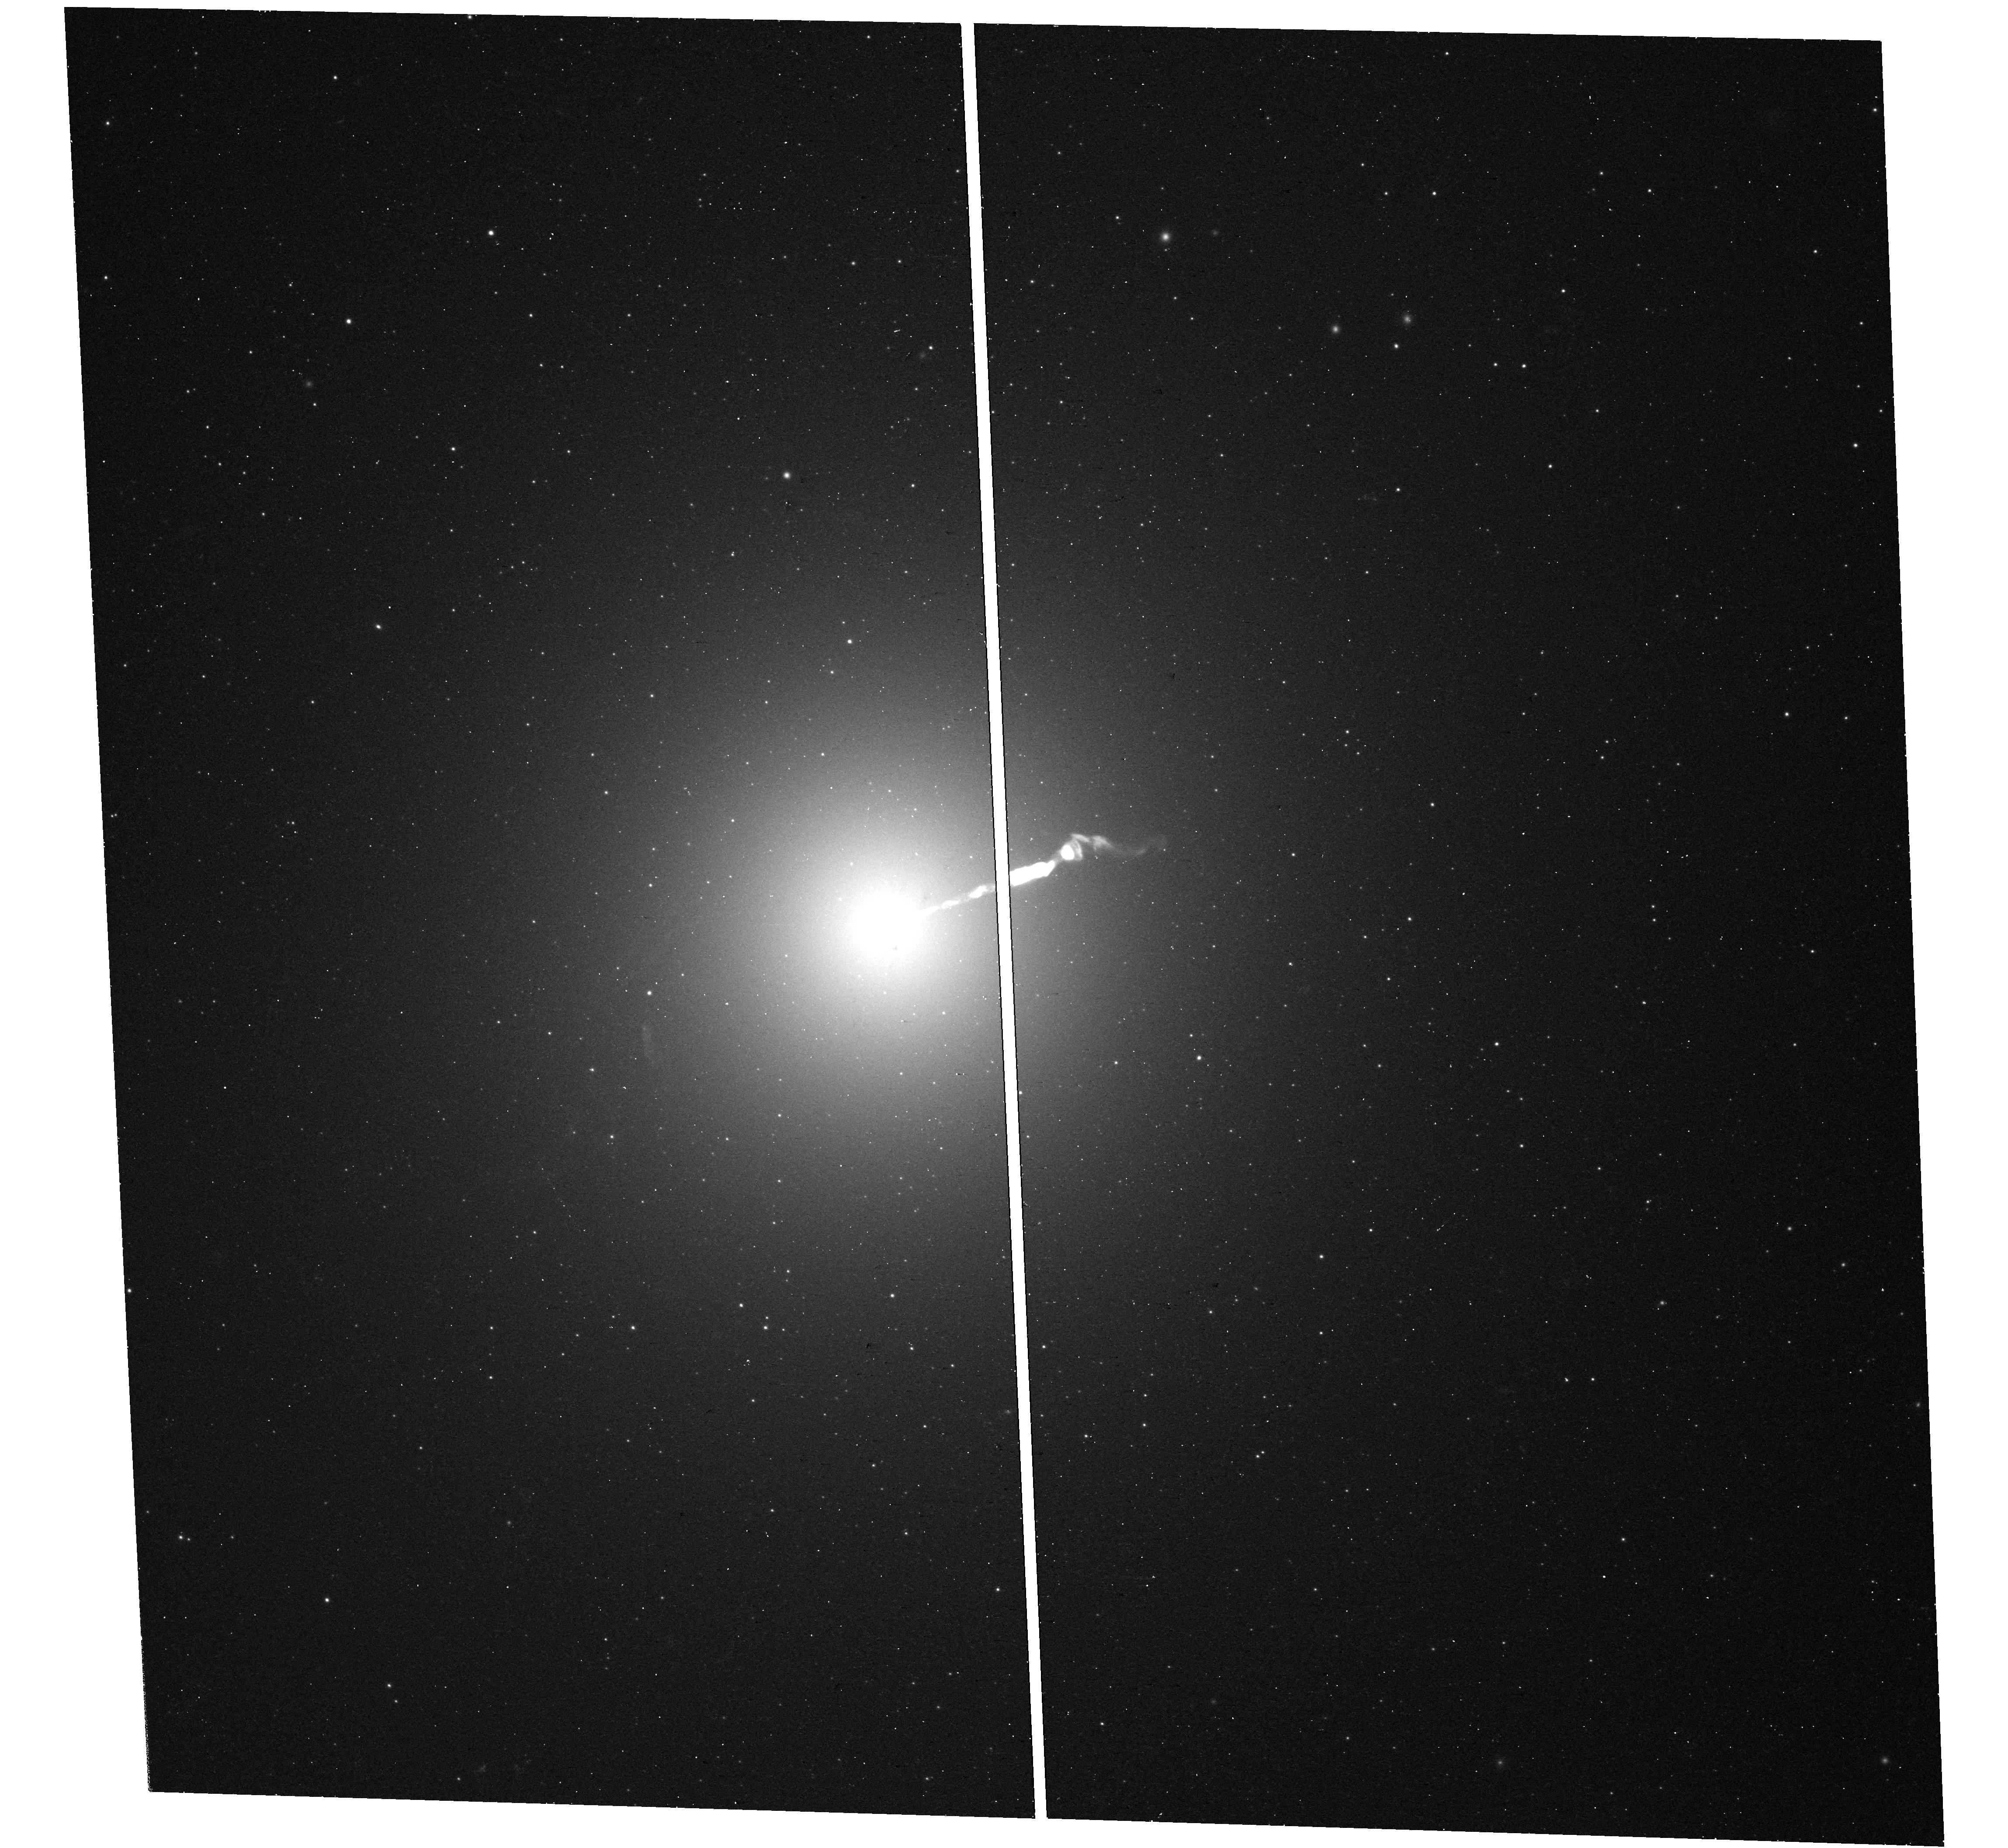
Target: M-87
Instrument: WFC3/UVIS
Filter: F390W
Exposure: 16 min
Observation ID: hst_16894_01_wfc3_uvis_f390w_iet401

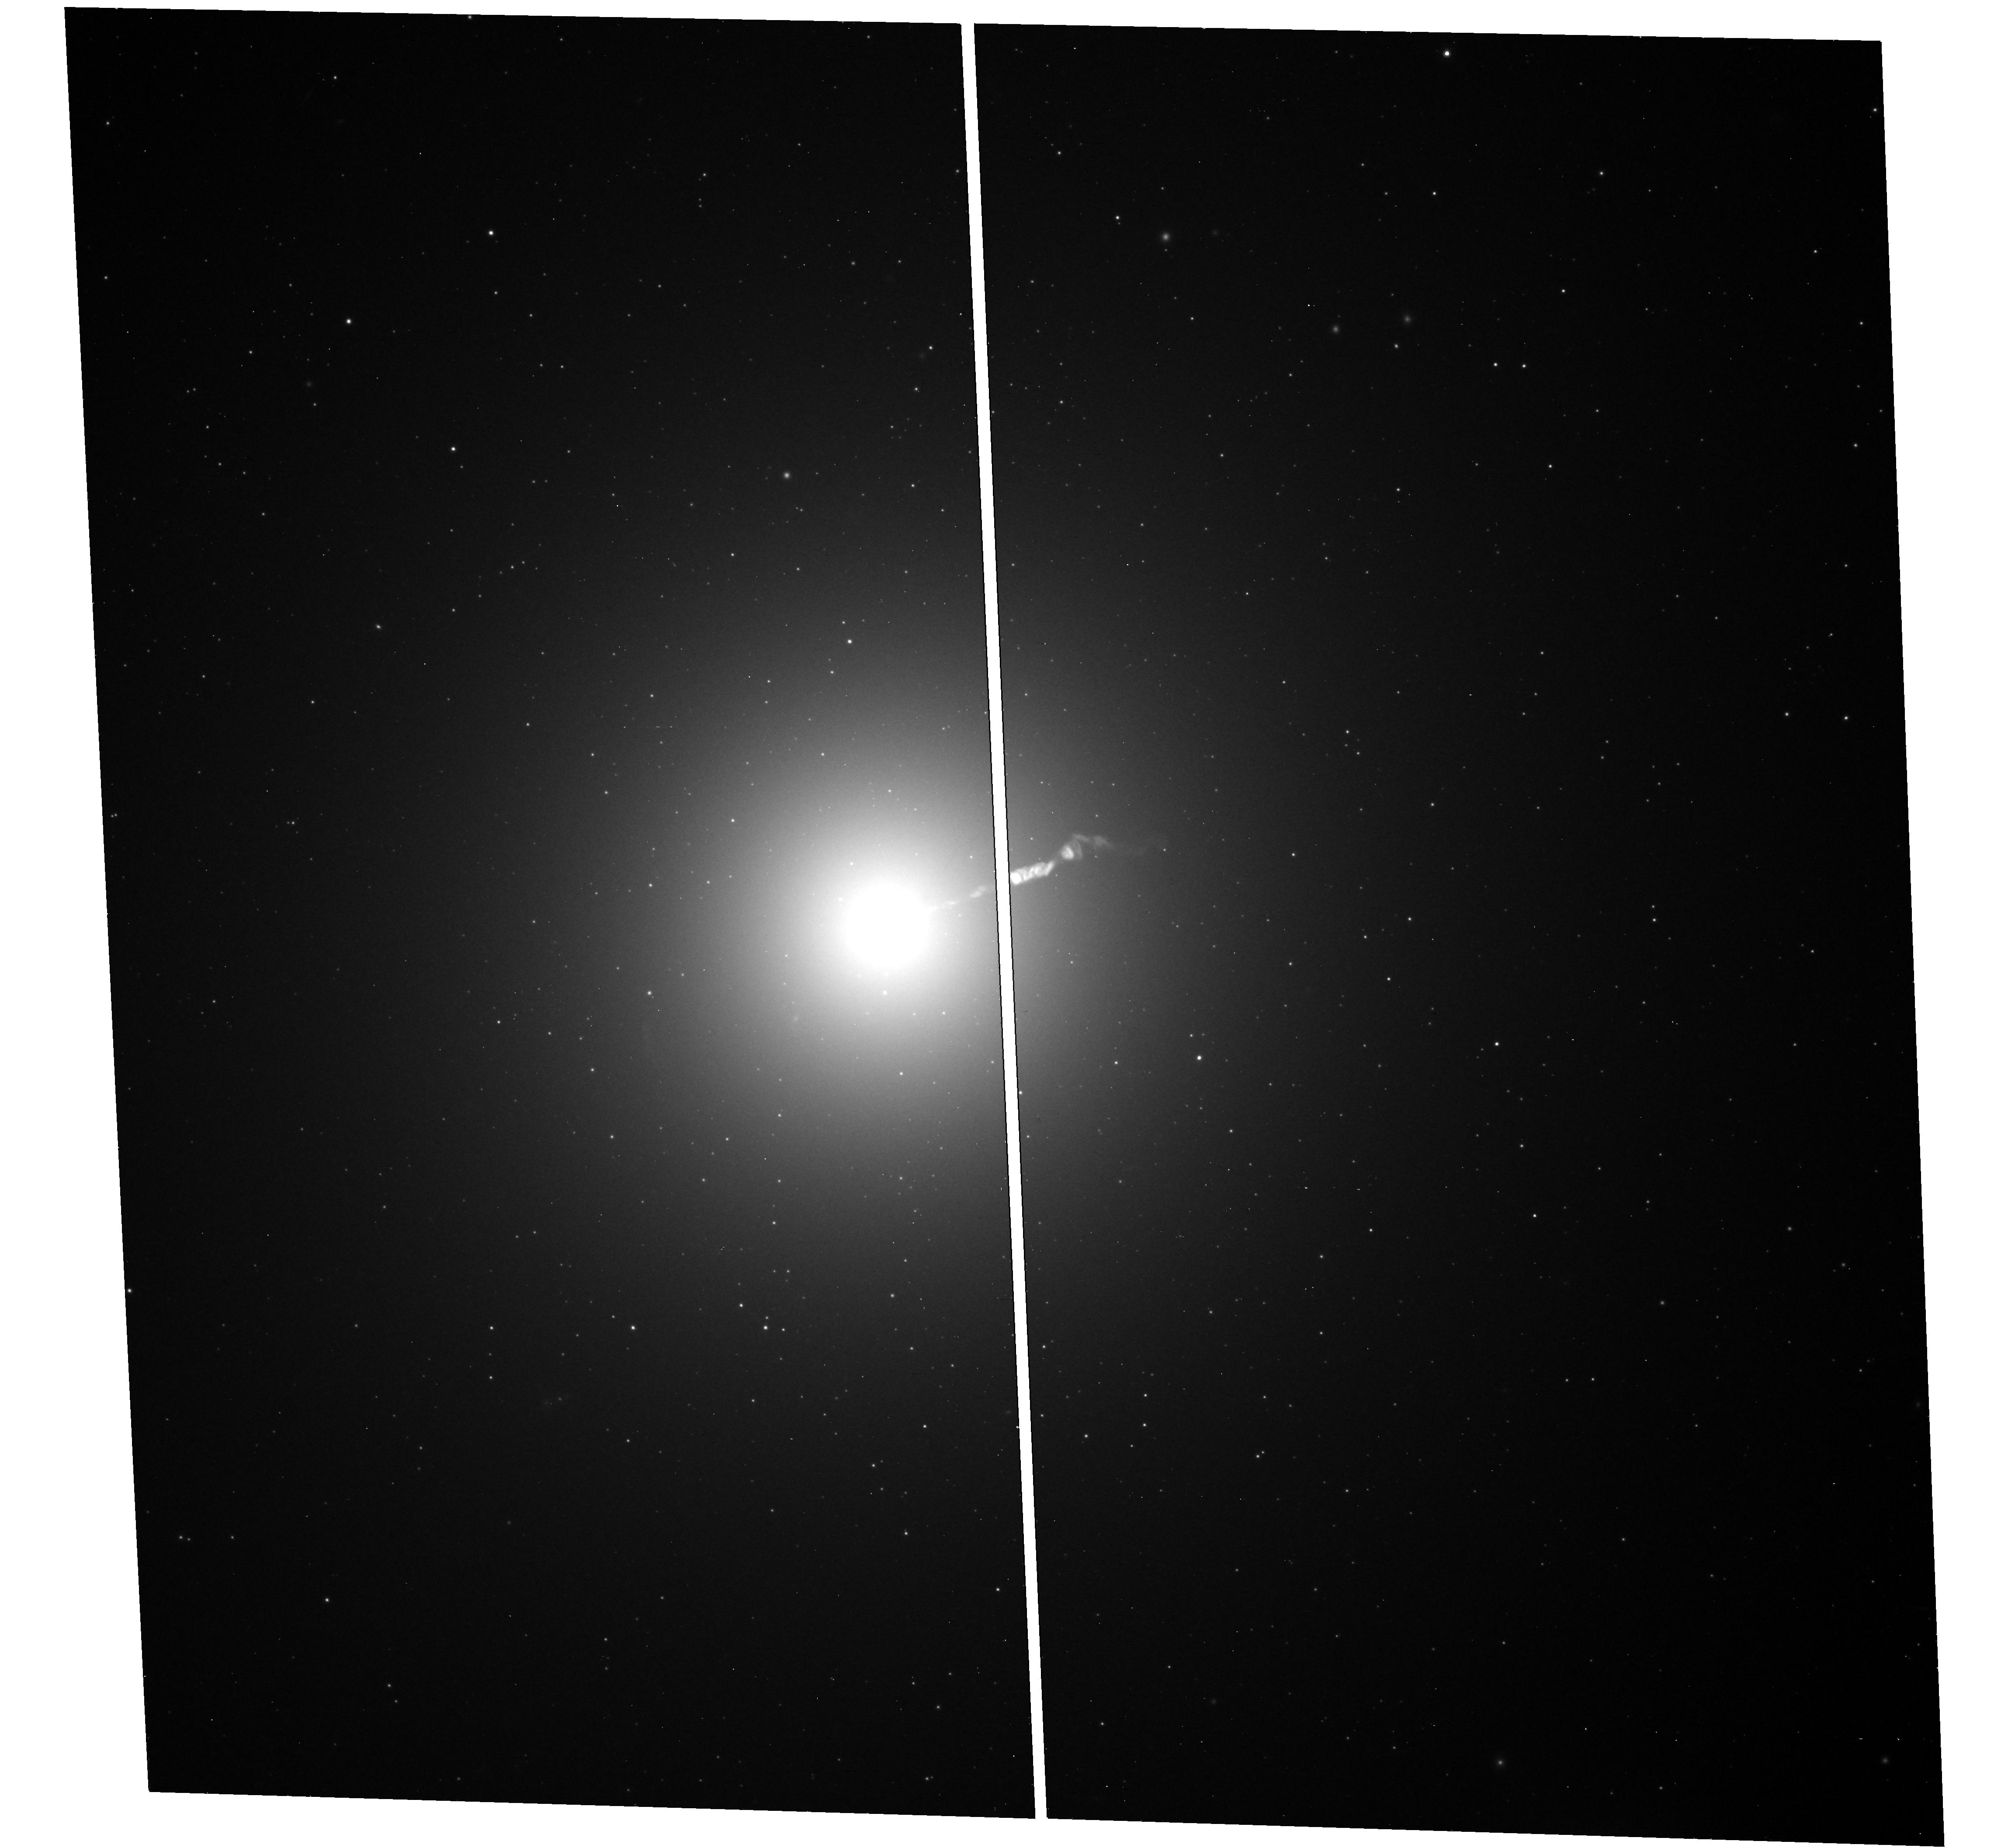
Target: M-87
Instrument: WFC3/UVIS
Filter: F814W
Exposure: 12 min
Observation ID: hst_16894_01_wfc3_uvis_f814w_iet401

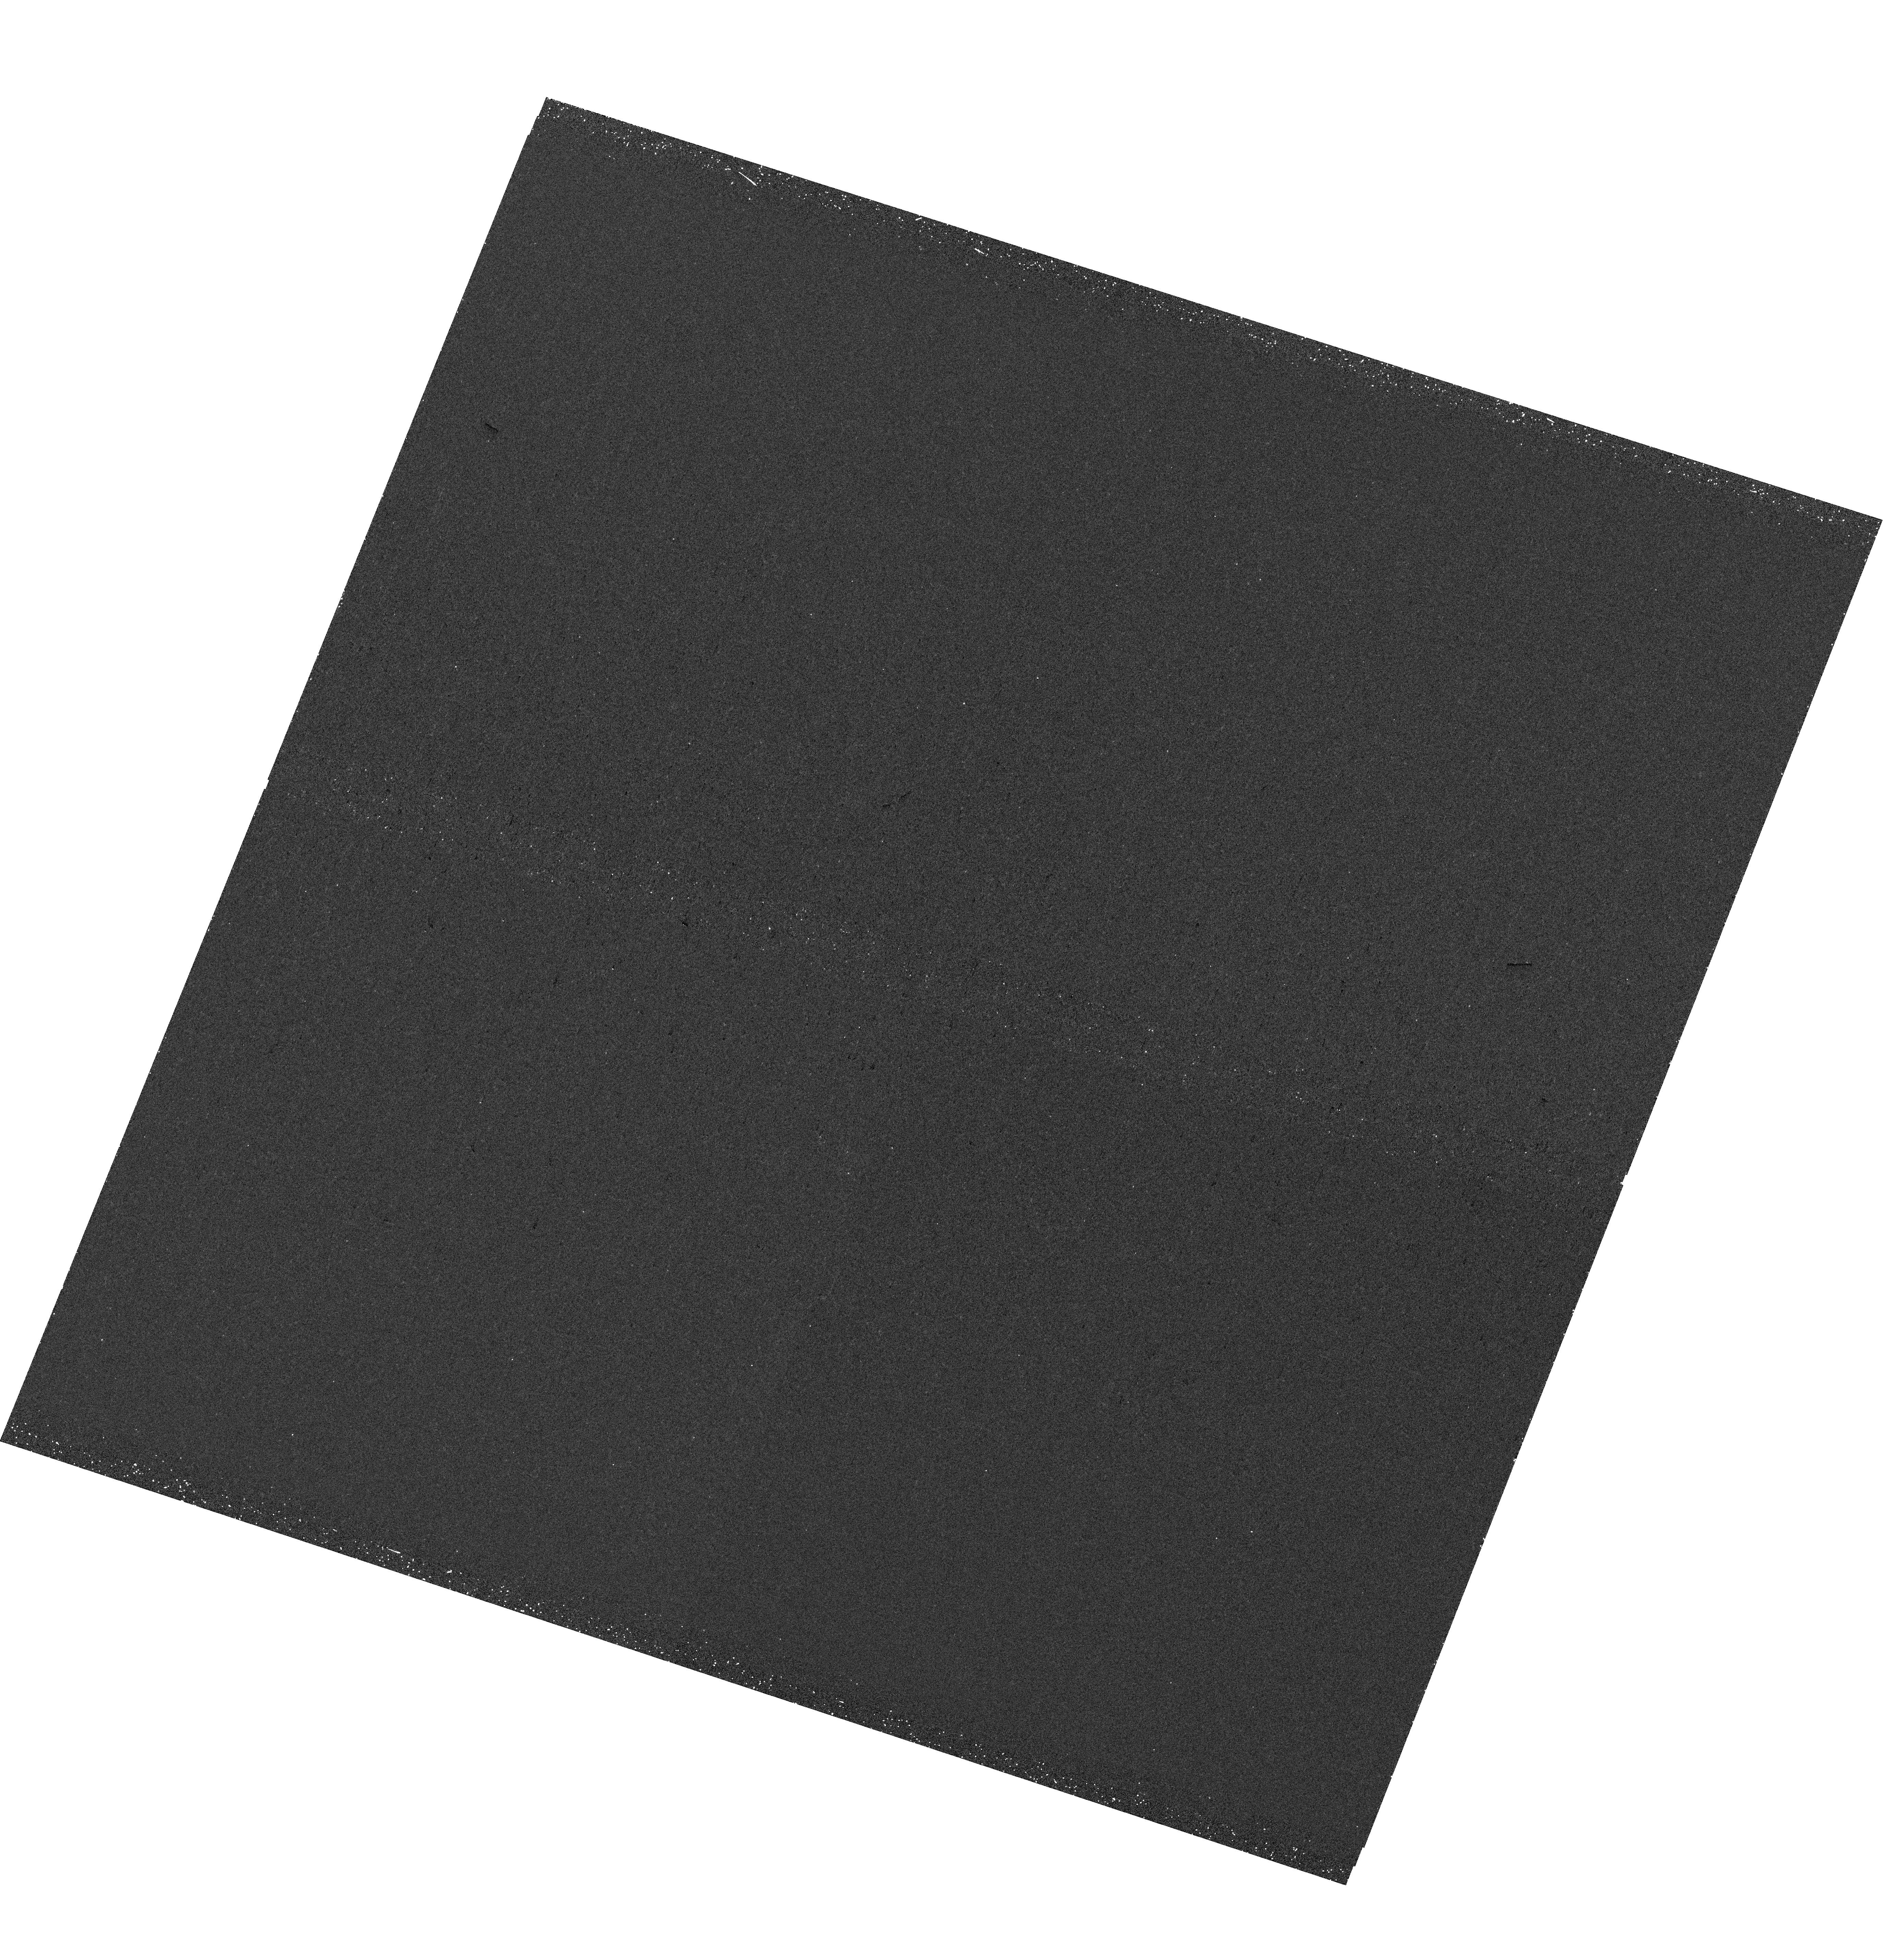
Target: M-87
Instrument: WFC3/UVIS
Filter: F275W
Exposure: 25 min
Observation ID: hst_16894_02_wfc3_uvis_f275w_iet402

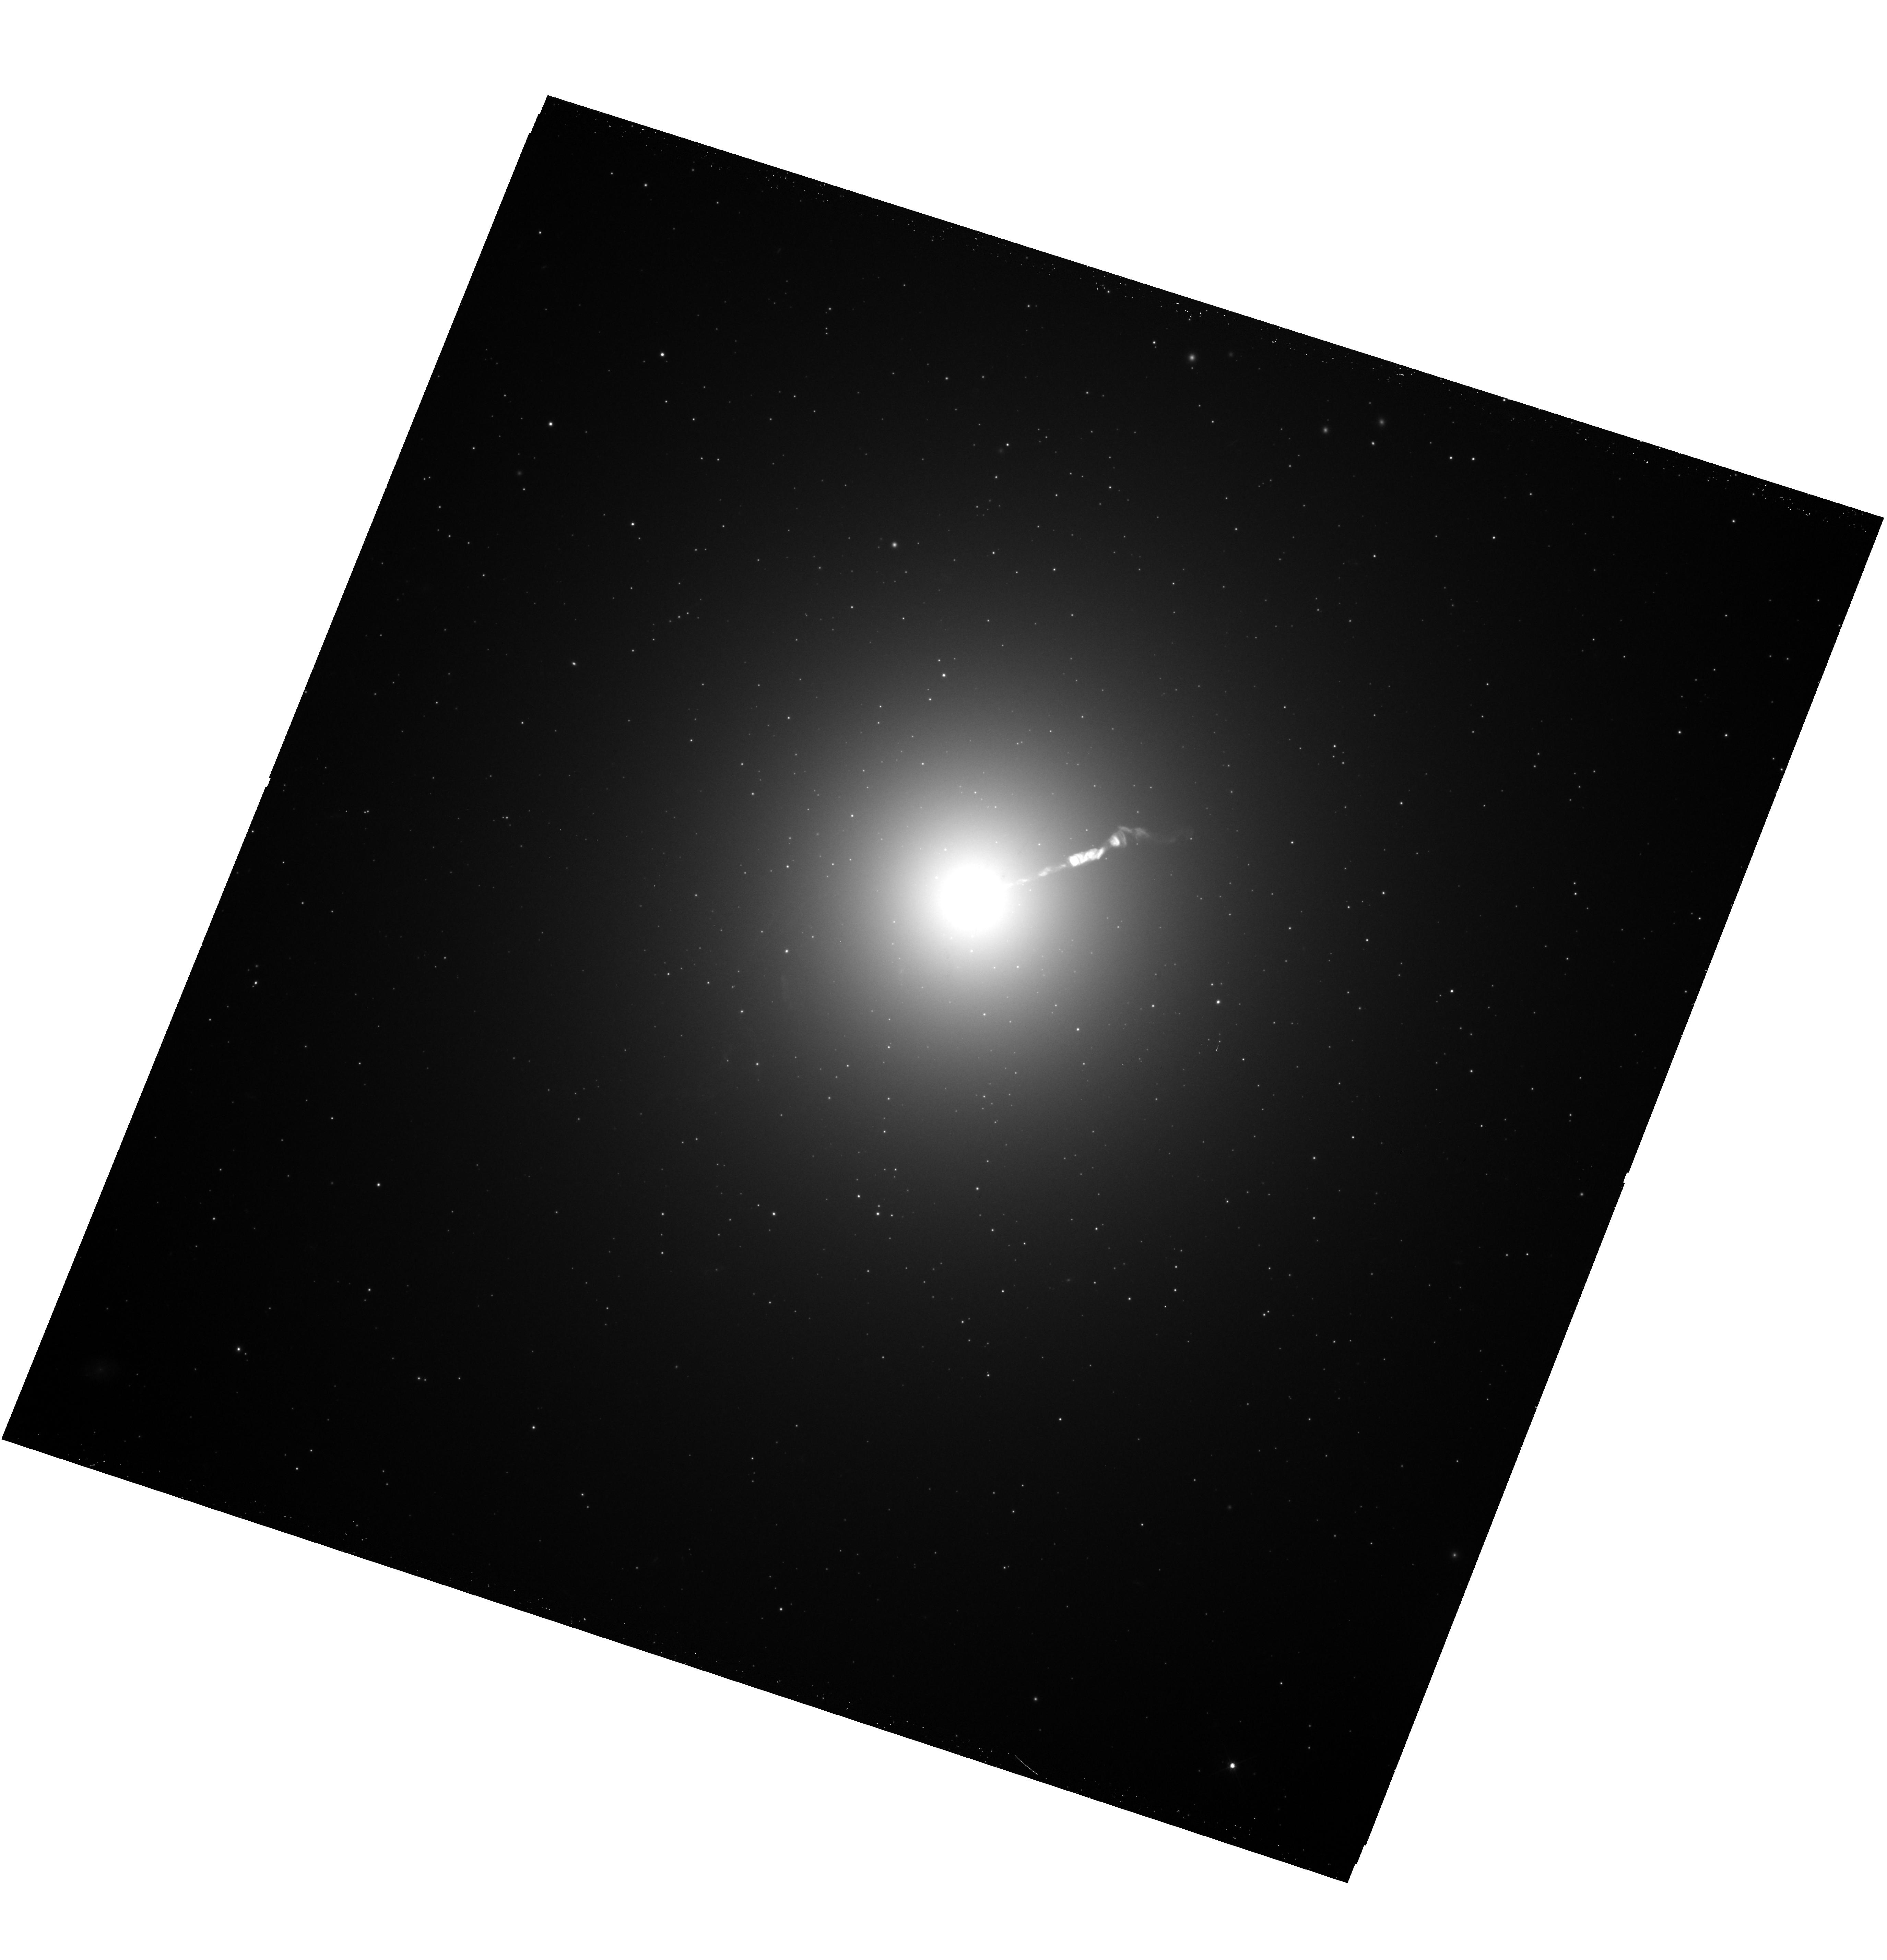
Target: M-87
Instrument: WFC3/UVIS
Filter: F606W
Exposure: 17 min
Observation ID: hst_16894_02_wfc3_uvis_f606w_iet402

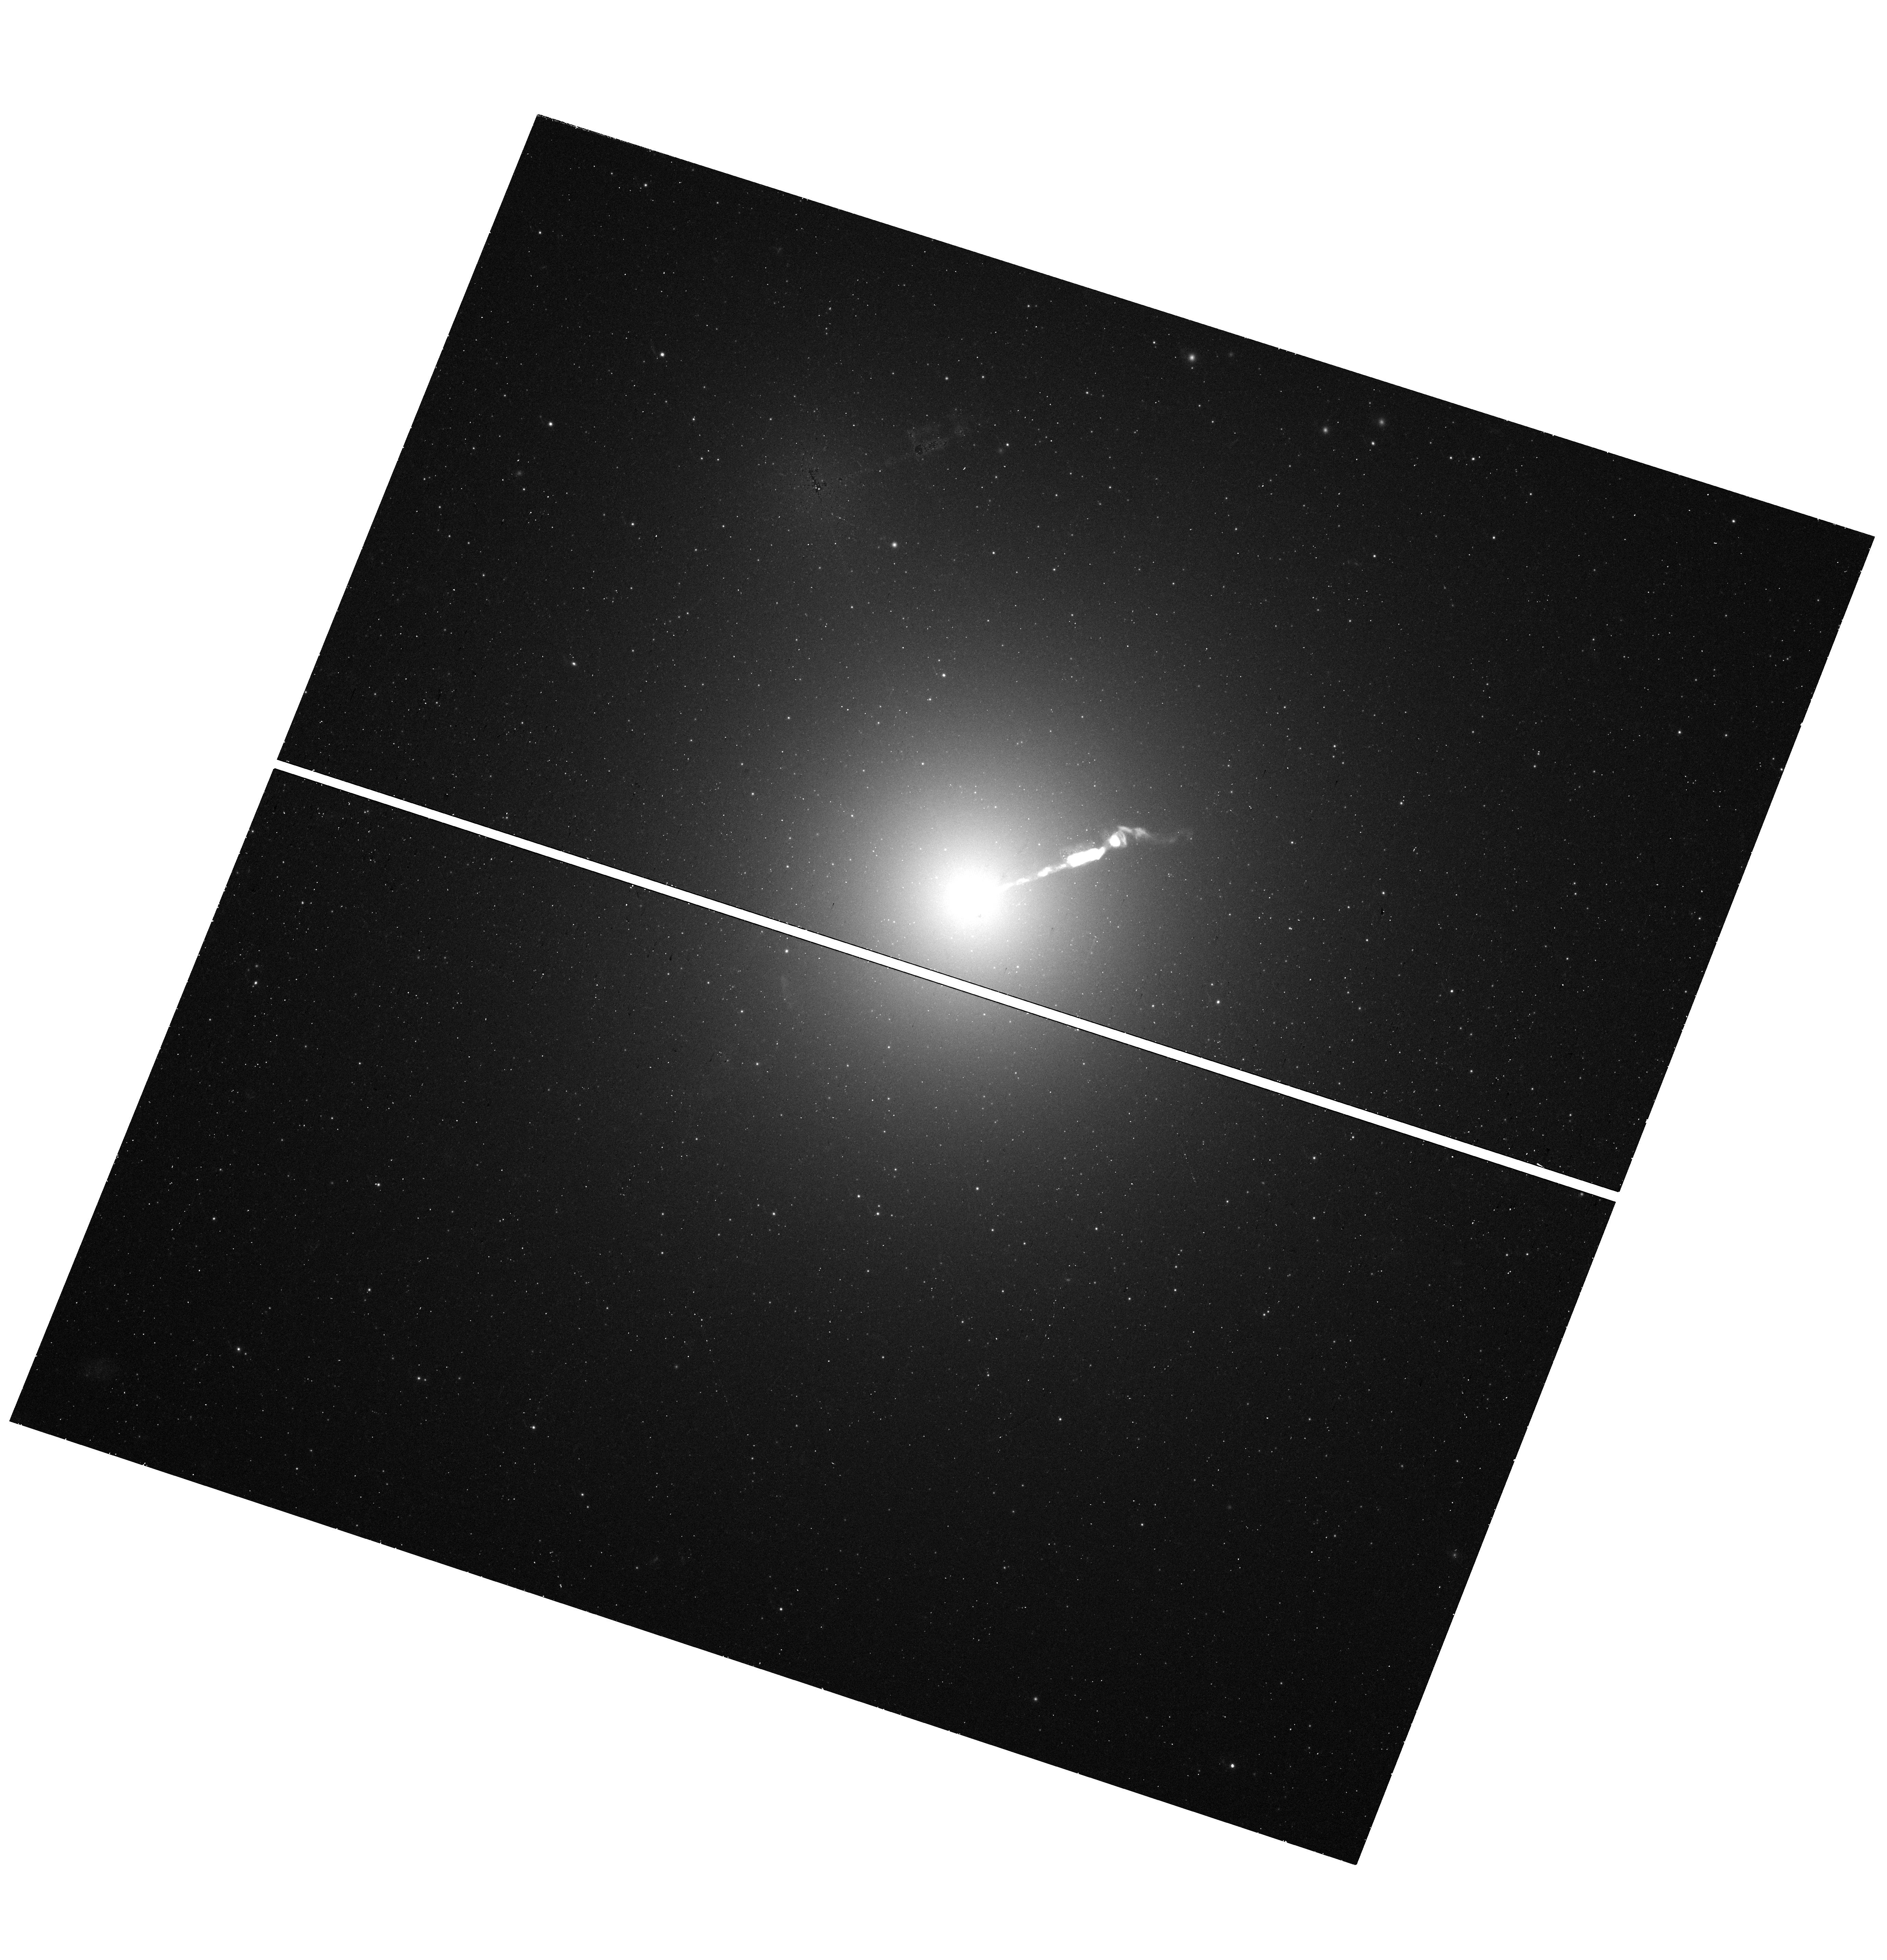
Target: M-87
Instrument: WFC3/UVIS
Filter: F390W
Exposure: 19 min
Observation ID: hst_16894_02_wfc3_uvis_f390w_iet402

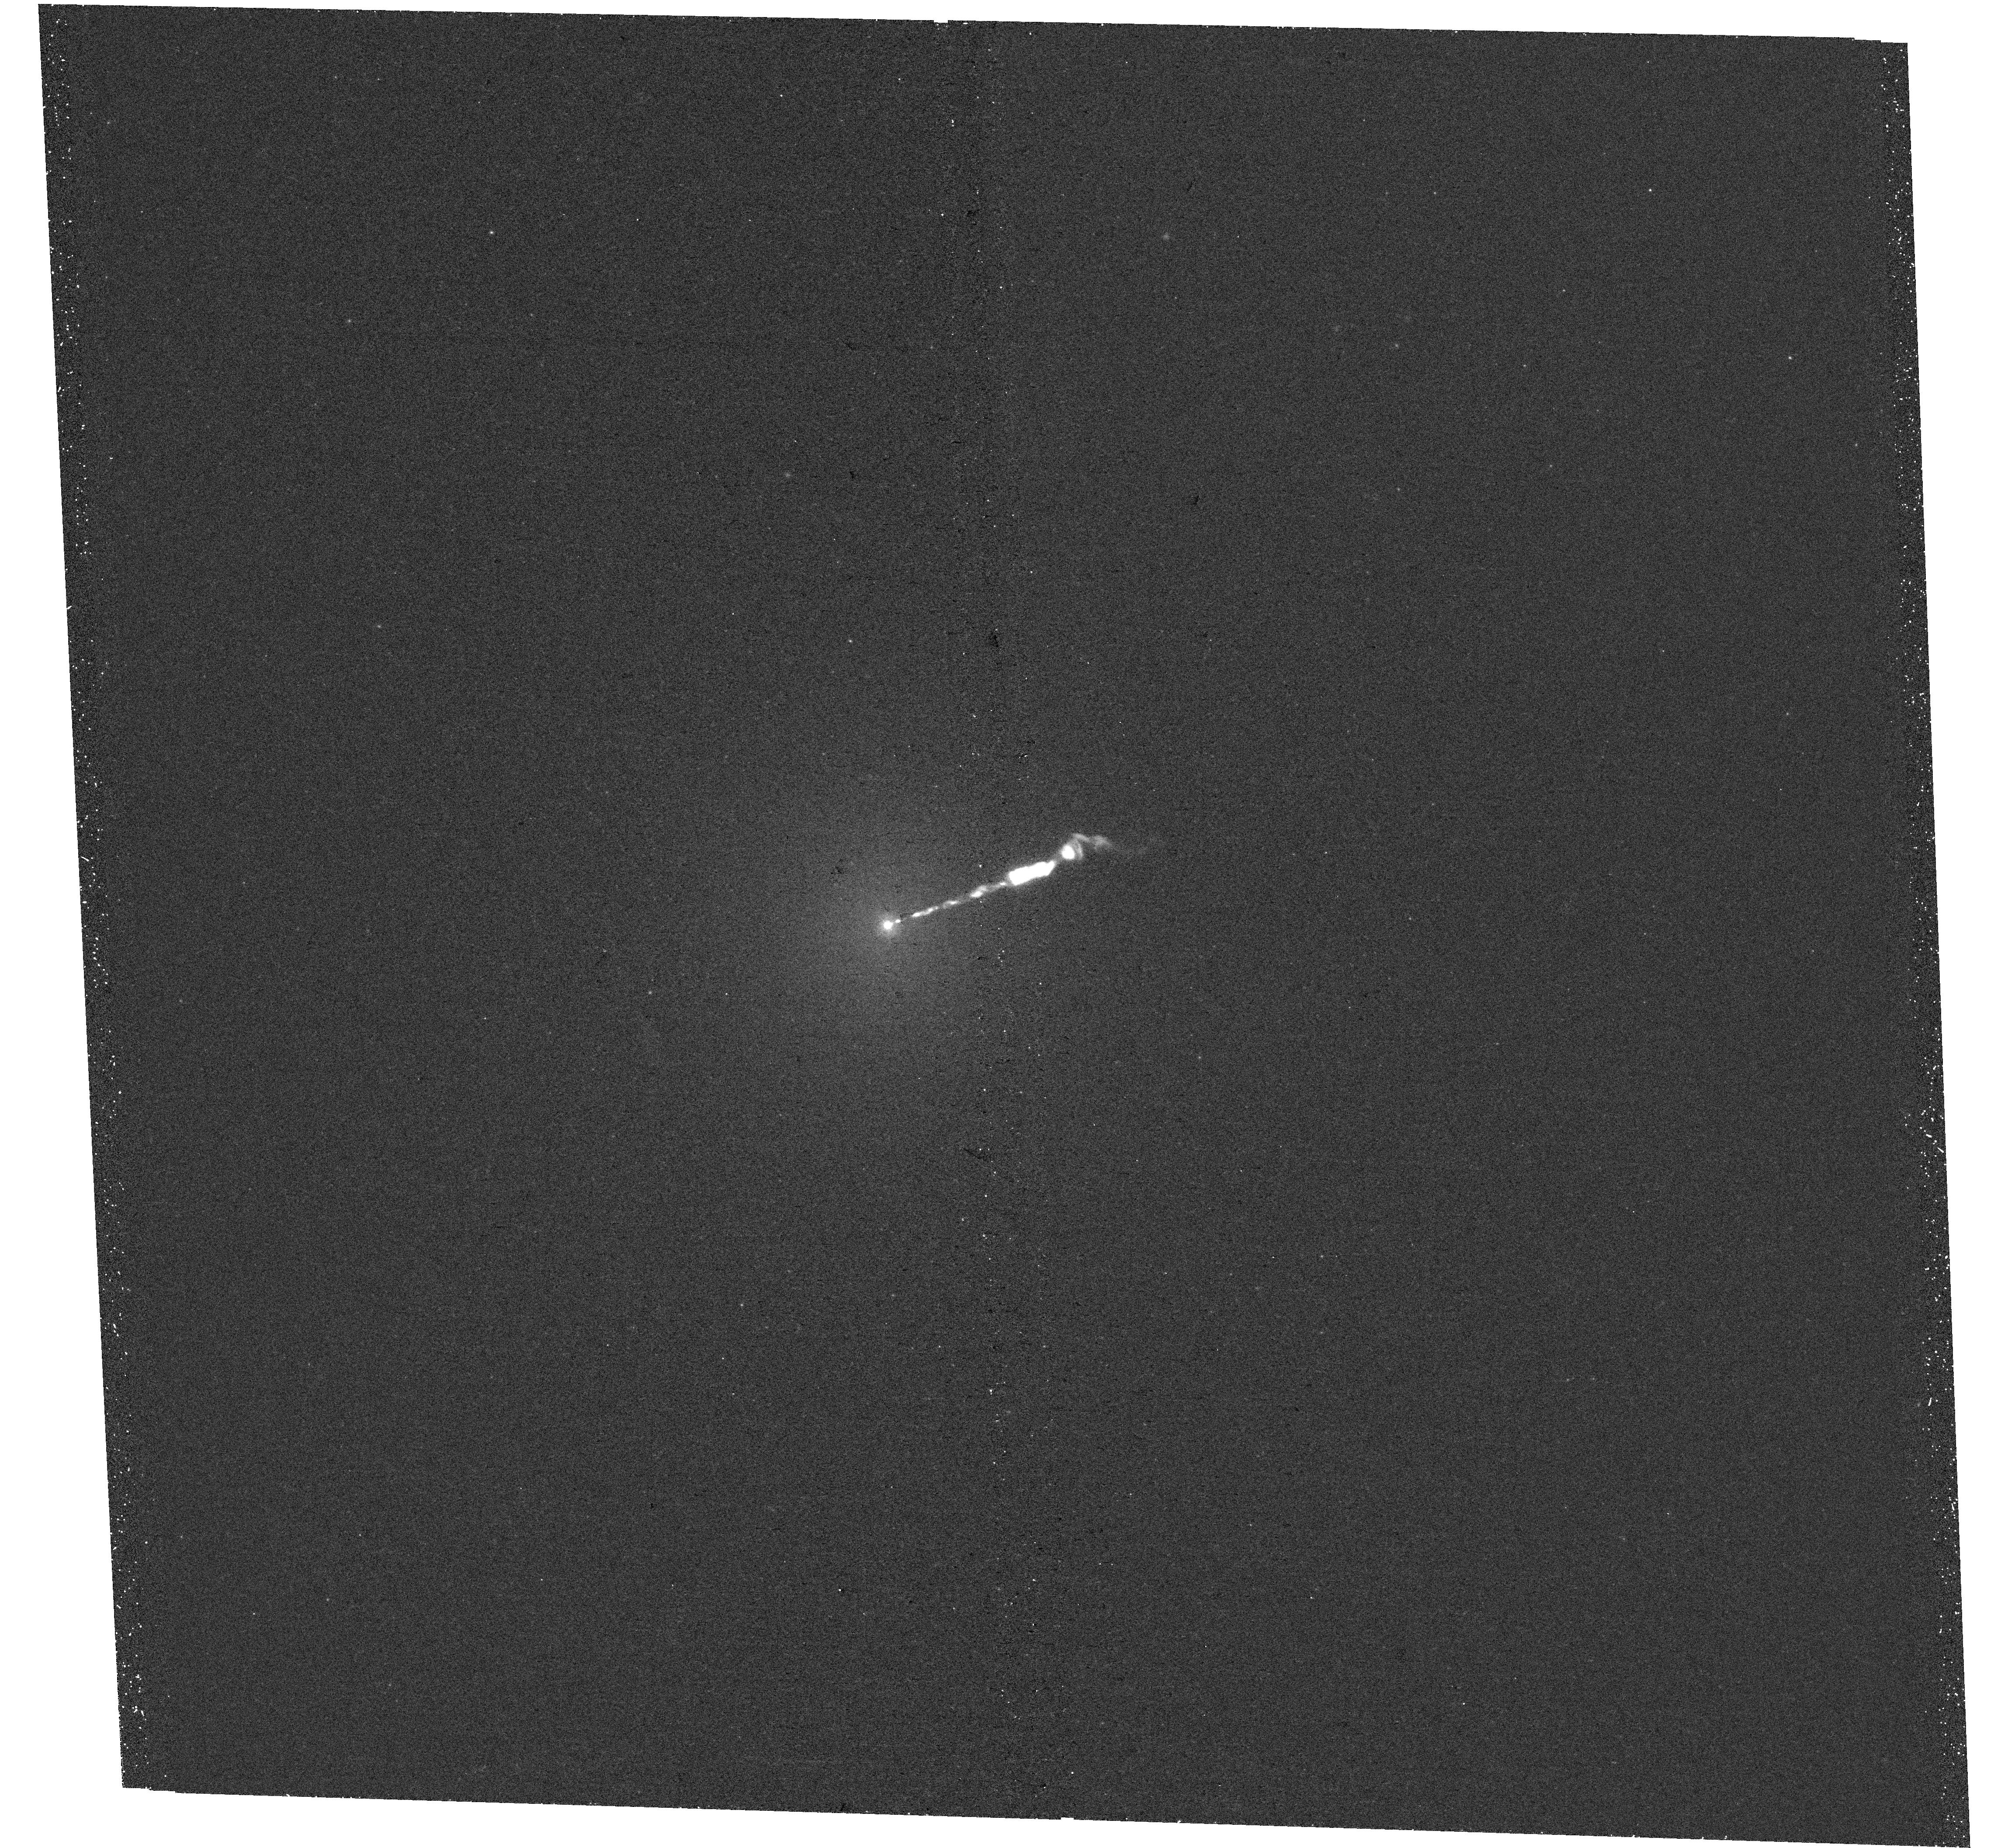
Target: M-87
Instrument: WFC3/UVIS
Filter: F275W
Exposure: 22 min
Observation ID: hst_16894_01_wfc3_uvis_f275w_iet401

The Variable Optical-X-ray SED of M87 (PI: Neilsen, Joseph)

On behalf of the EHT's Multiwavelength (MWL) Working Group, we propose a joint campaign on M87* coordinated in part with EHT: 50 ks XMM-Newton, 4 orbits Hubble, & 50 ks NuSTAR. These observations will improve constraints on (1) the SED of M87* and its particle acceleration processes, as well as (2) the variability of the famous jet across the electromagnetic spectrum.